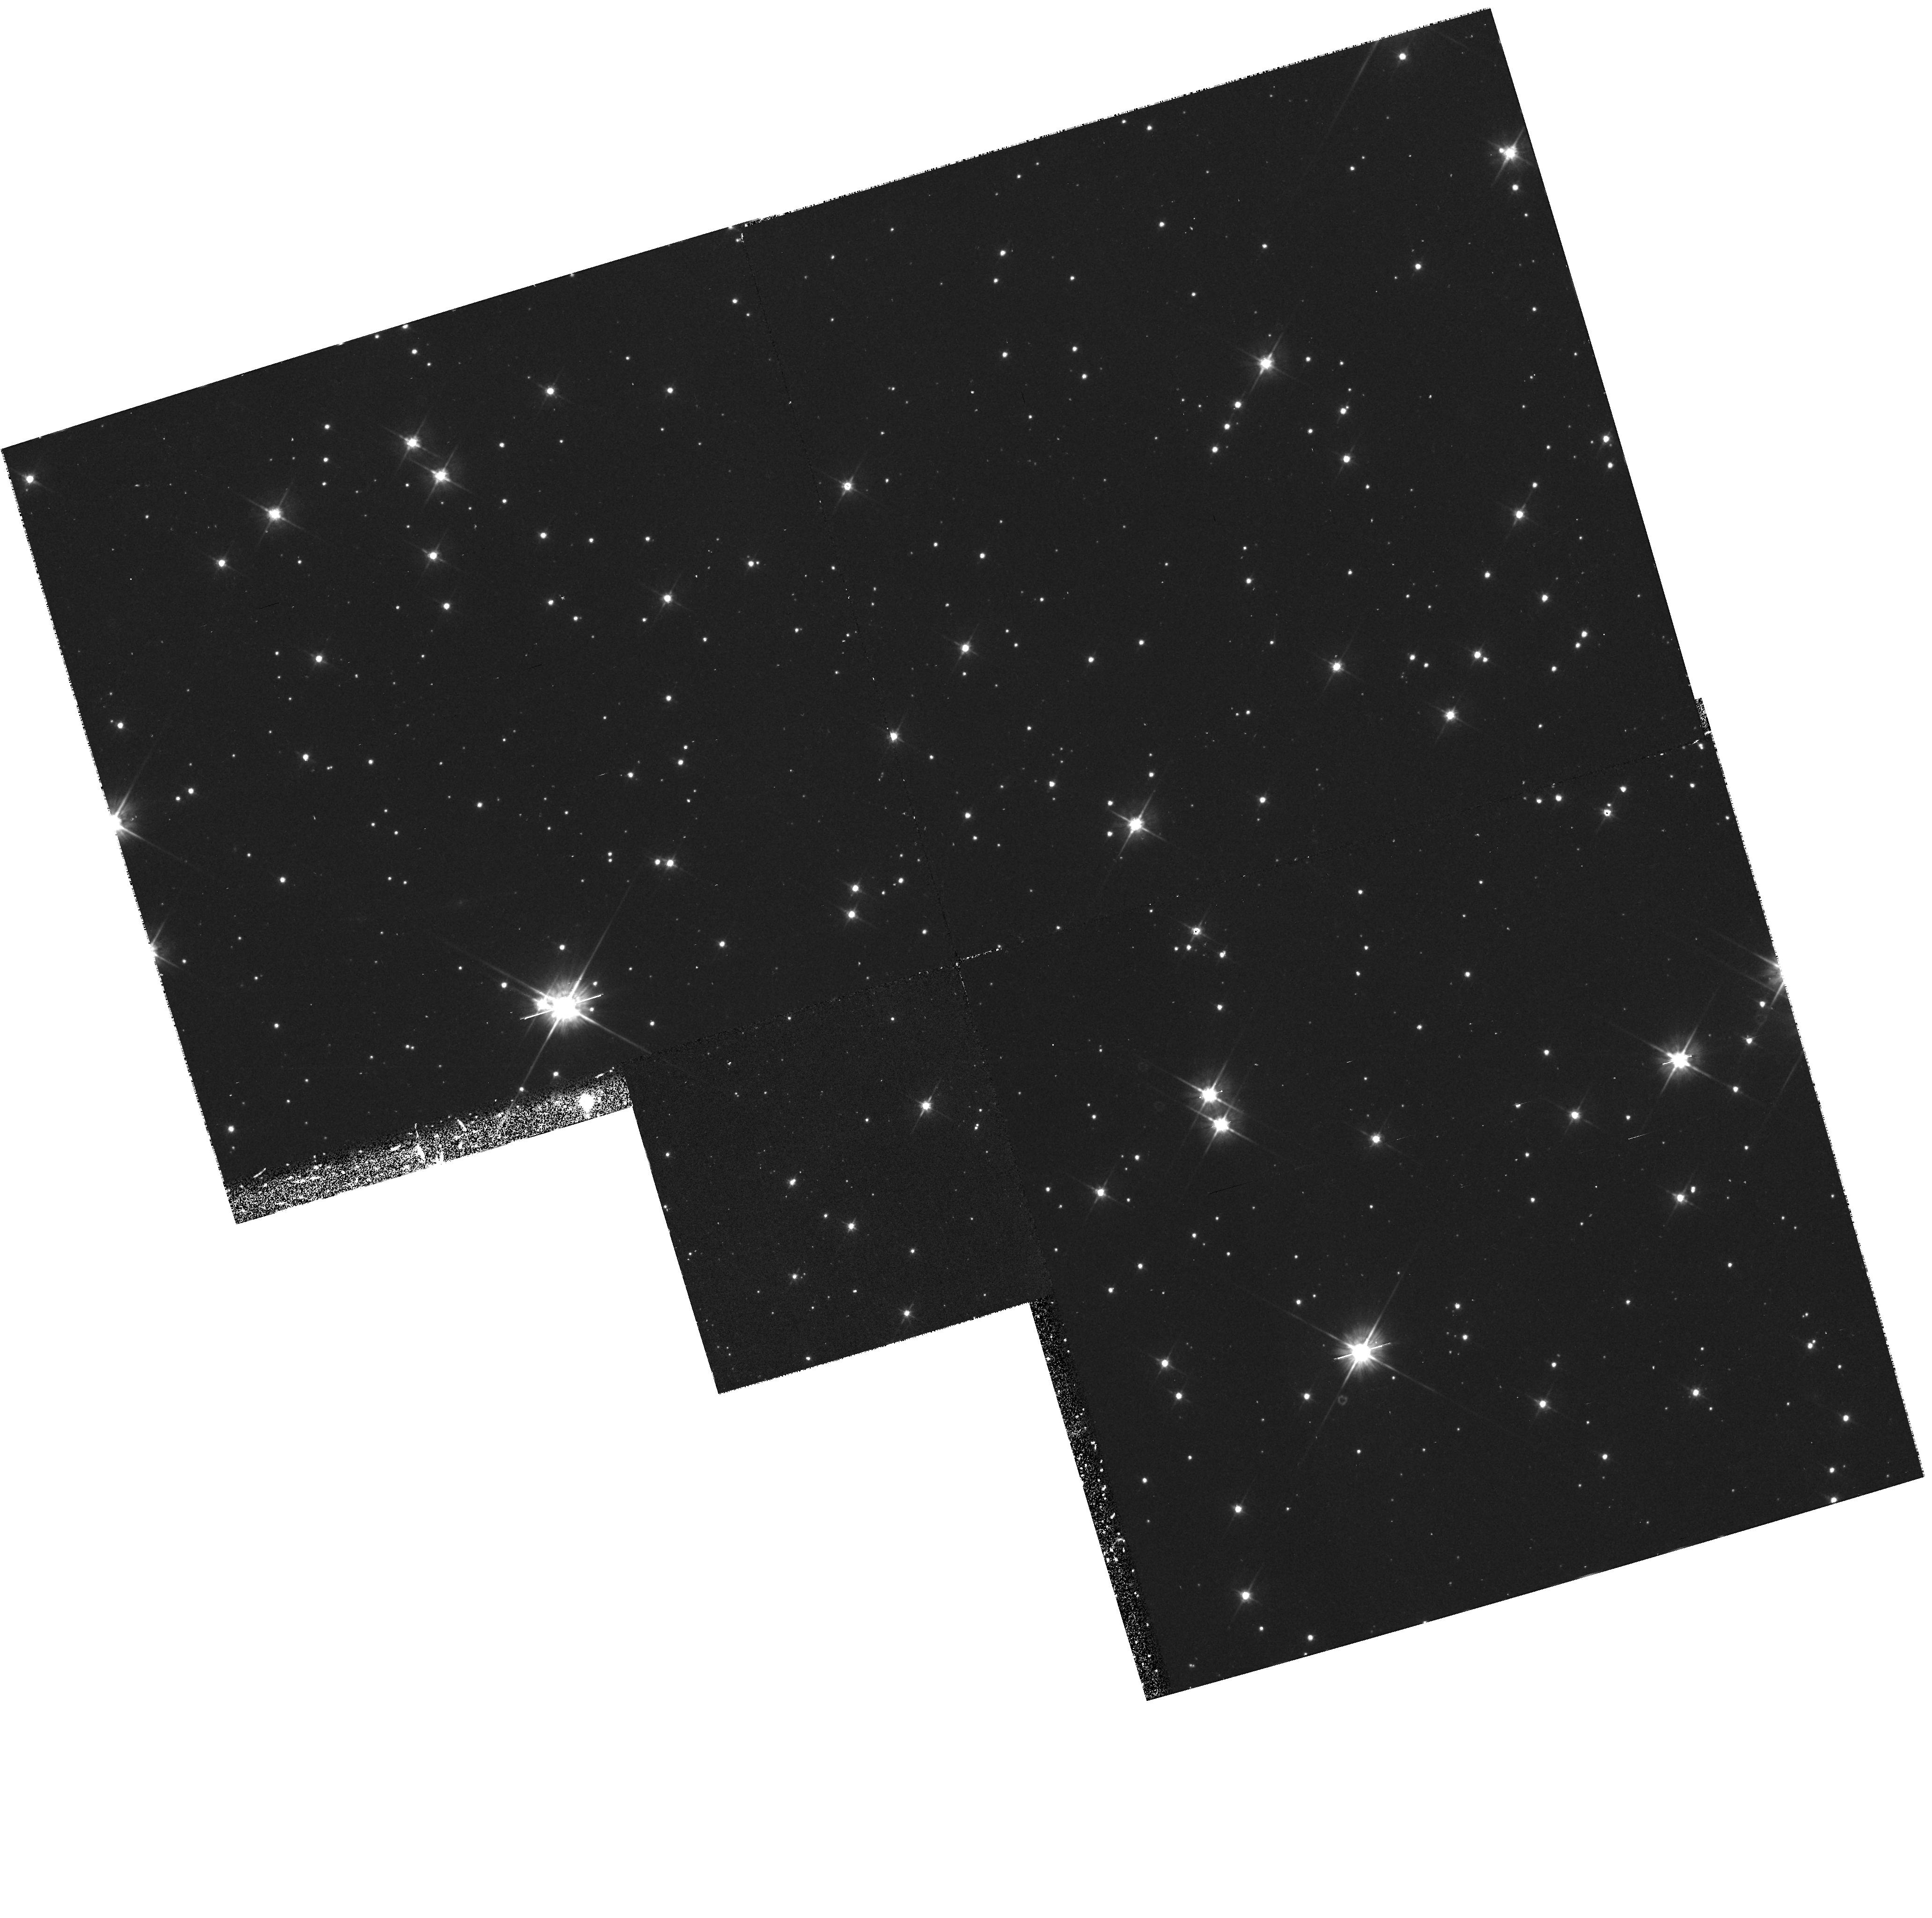
Target: STAR-0835-4510. Instrument: WFPC2/PC. Filter: F555W. Exposure: 43 min. Observation ID: hst_6526_01_wfpc2_pc_f555w_u42p01

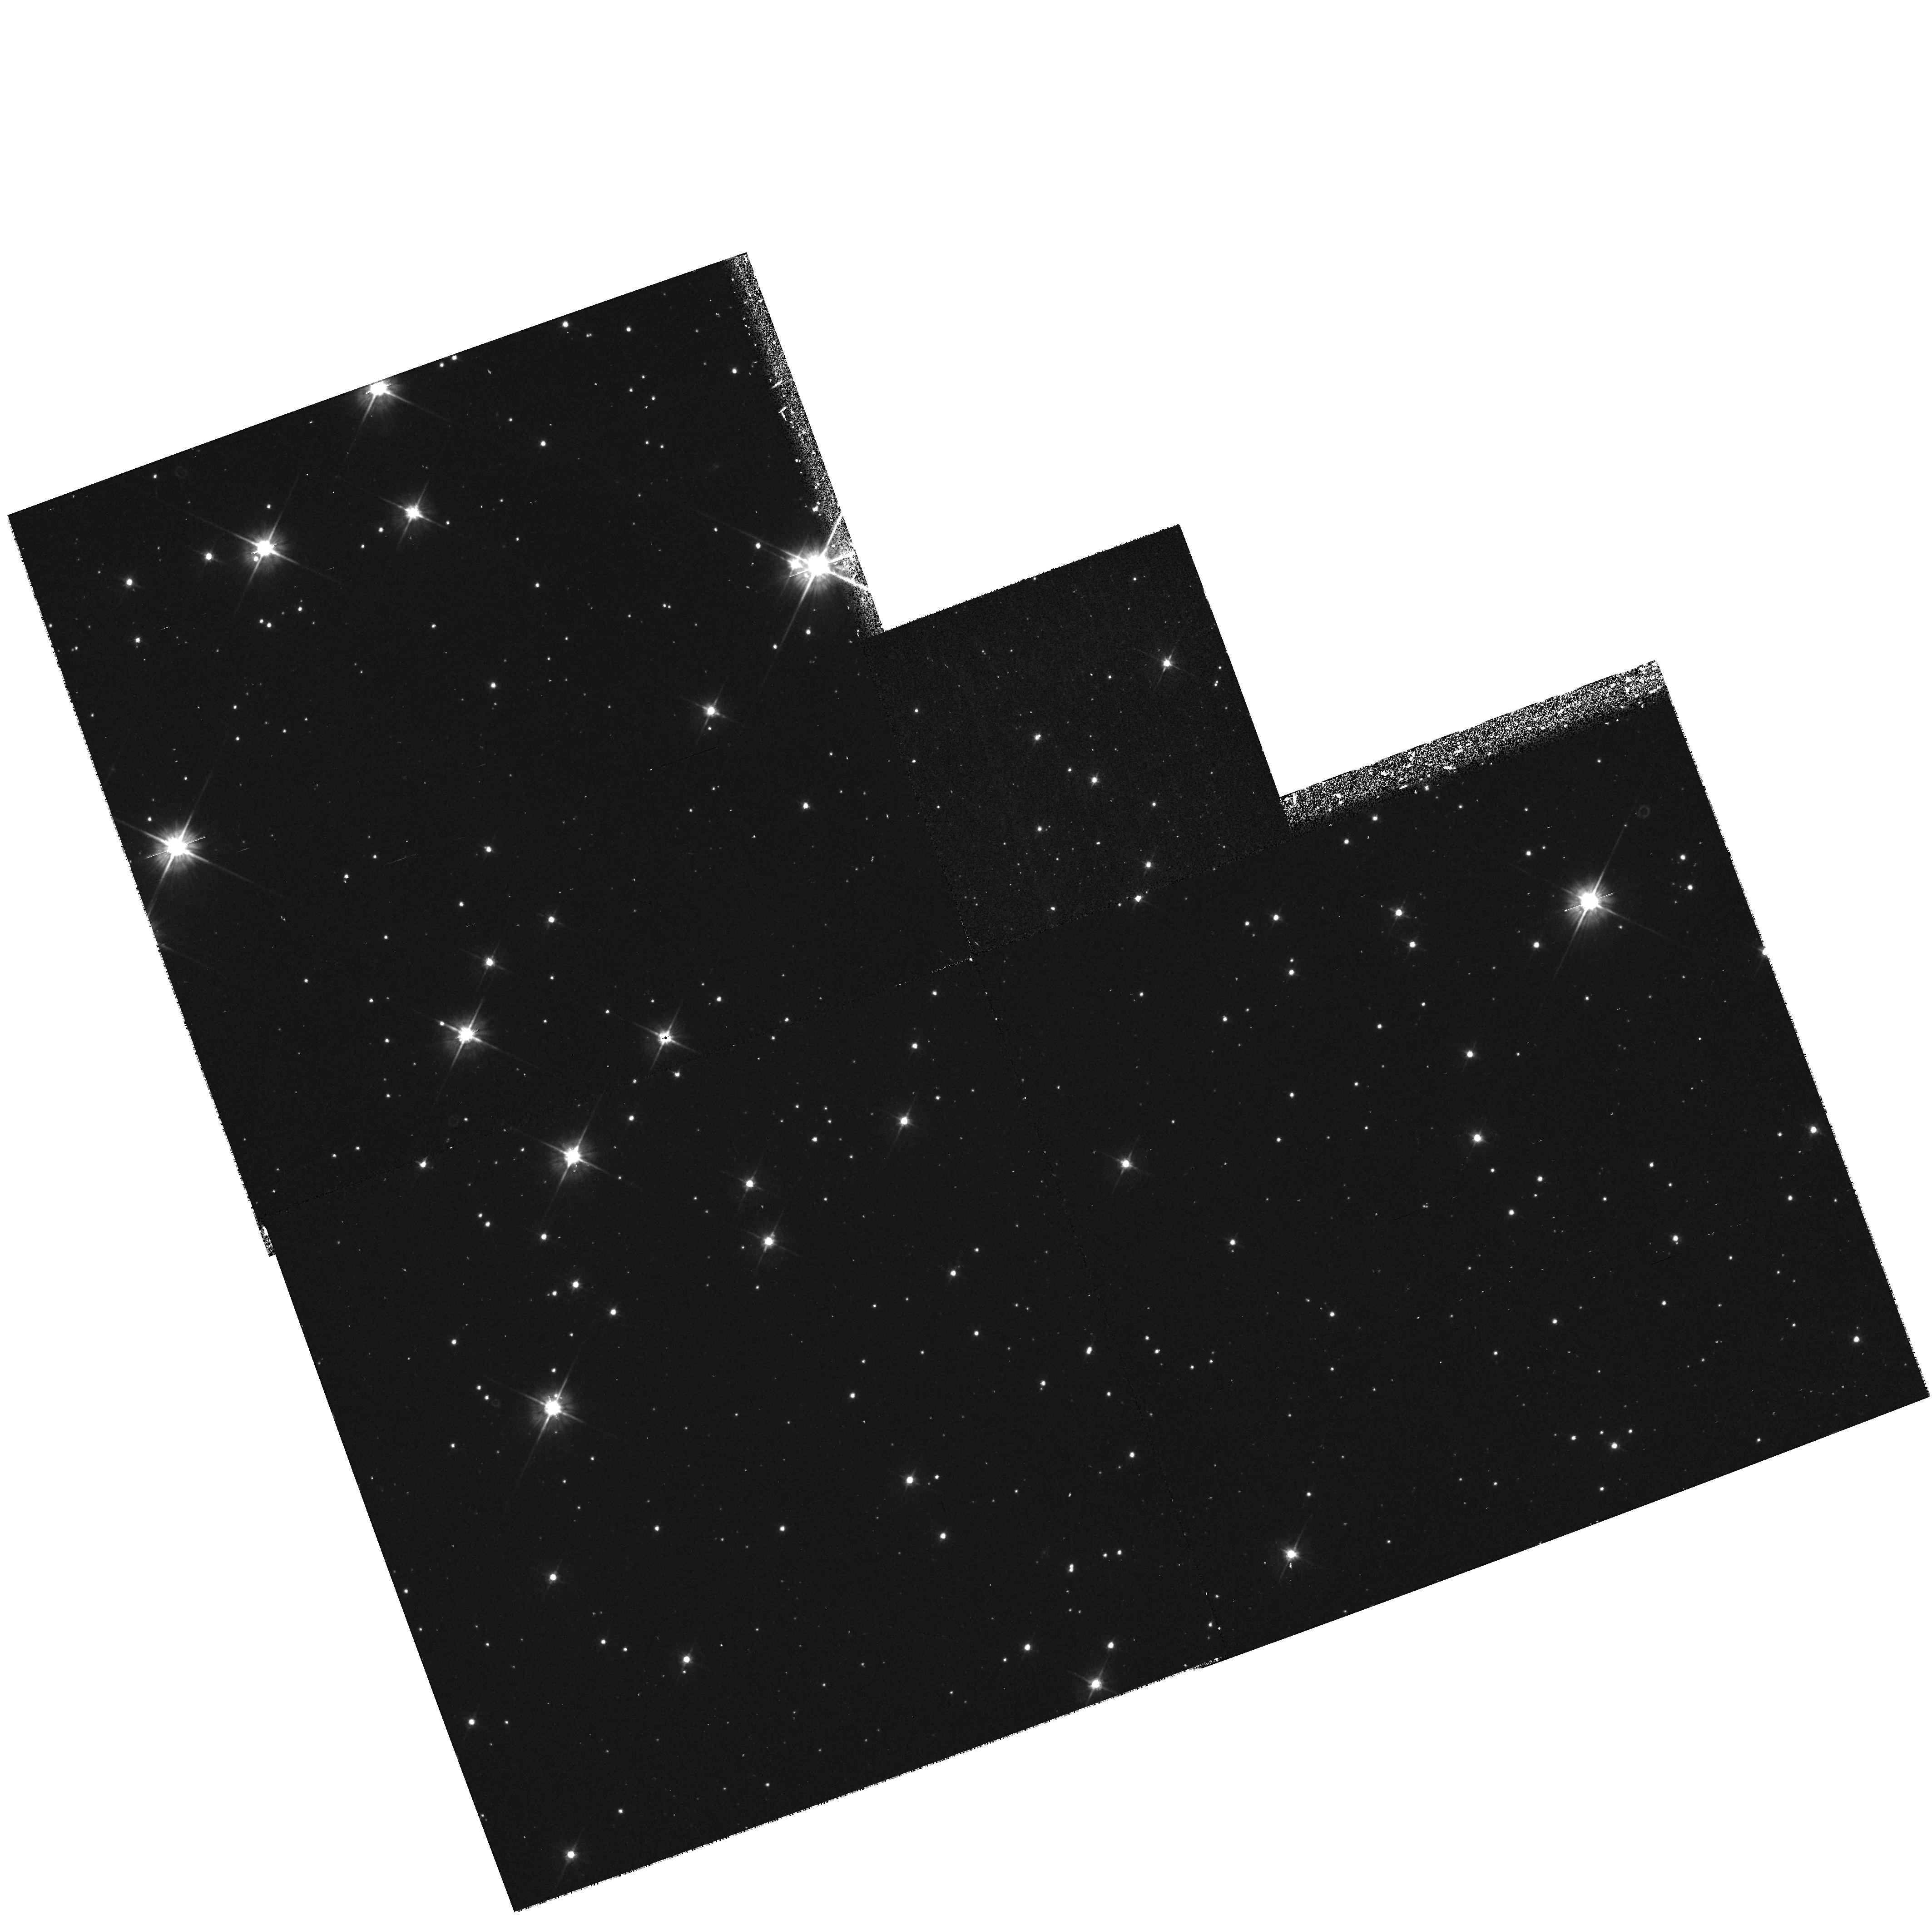
Target: STAR-0835-4510. Instrument: WFPC2/PC. Filter: F555W. Exposure: 33 min. Observation ID: hst_6526_02_wfpc2_pc_f555w_u42p02

Distance, Proper Motion and Colors of the Vela Pulsar. (PI: Caraveo, Patrizia A.)

PSR0833-45 is, with the Crab pulsar and PSR0540-69, one of the few Isolated Neutron Stars (INSs) associated with a SNR. Moreover, these are, so far, the only INSs known to pulsate in the optical domain. Although the optical counterpart of the Vela Pulsar has been identified since 1977, nothing is known about its UV emission beyond a limited, ground based point in the U band. Blueward of it, the FOC could easily measure, for the first time, the presumably non-thermal radiation of the pulsar. On the other hand, recent results in X and Gamma-ray domains have challenged the commonly accepted value of 500 pc for the source distance, suggesting the need for a significant downward revision. The distance to the Vela Pulsar is a quite important piece of information, since this object is used as a calibrator for SNRs. Thus, it seems worthwhile to address this point with a set of three high accuracy WFPC2 observations aimed at measuring (or set limit on) the parallactic displacem. ent of the Vela Pulsar optical cou nterpart. At 250 pc, for instance, Vela should show a parallactic displacement of 0.004", equivalent to 0.09 PC pixels, a value which, according to our experience, is certainly within the instrument capabality. These high accuracy observations would also yield a precise measure of the pulsar's proper motion. This is yet another open point in the complex Vela Pulsar phenomenology, since, although proper motion is certainly present, existing radio and optical observations yield conflicting results.